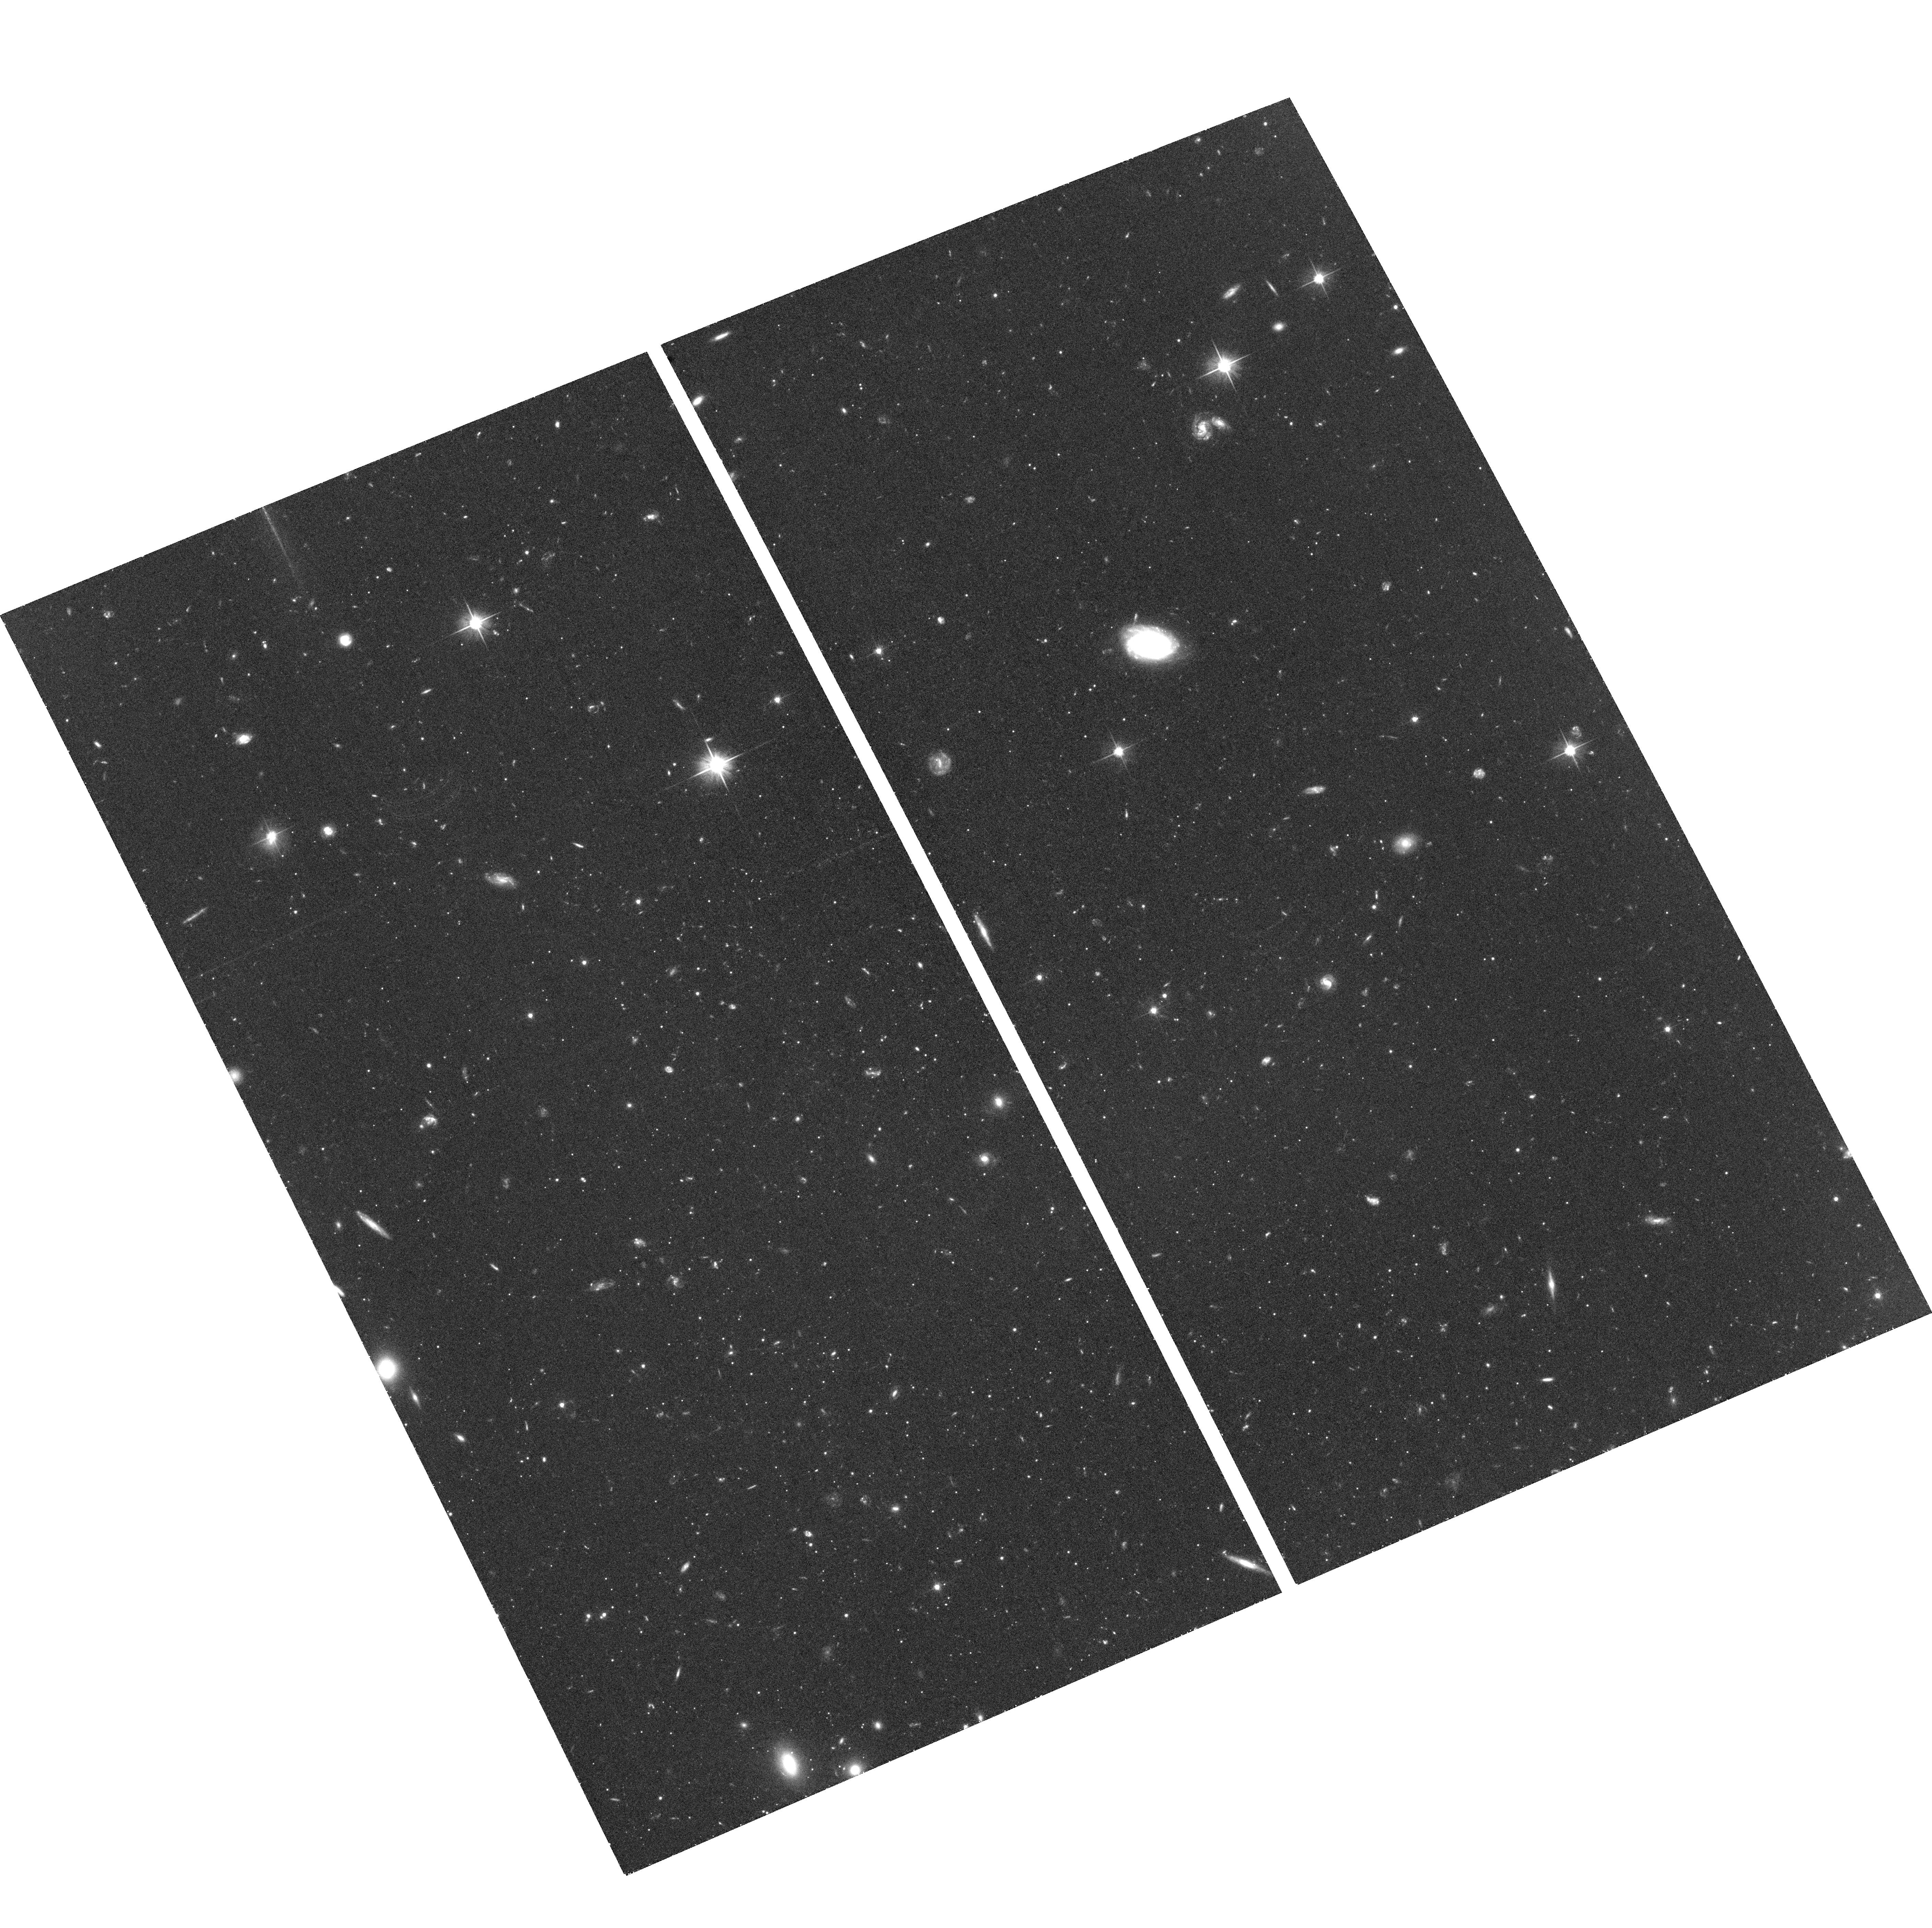
Target: LEO-IV
Instrument: ACS/WFC
Filter: F606W
Exposure: 1.4 h
Observation ID: hst_12549_67_acs_wfc_f606w_jbpb67

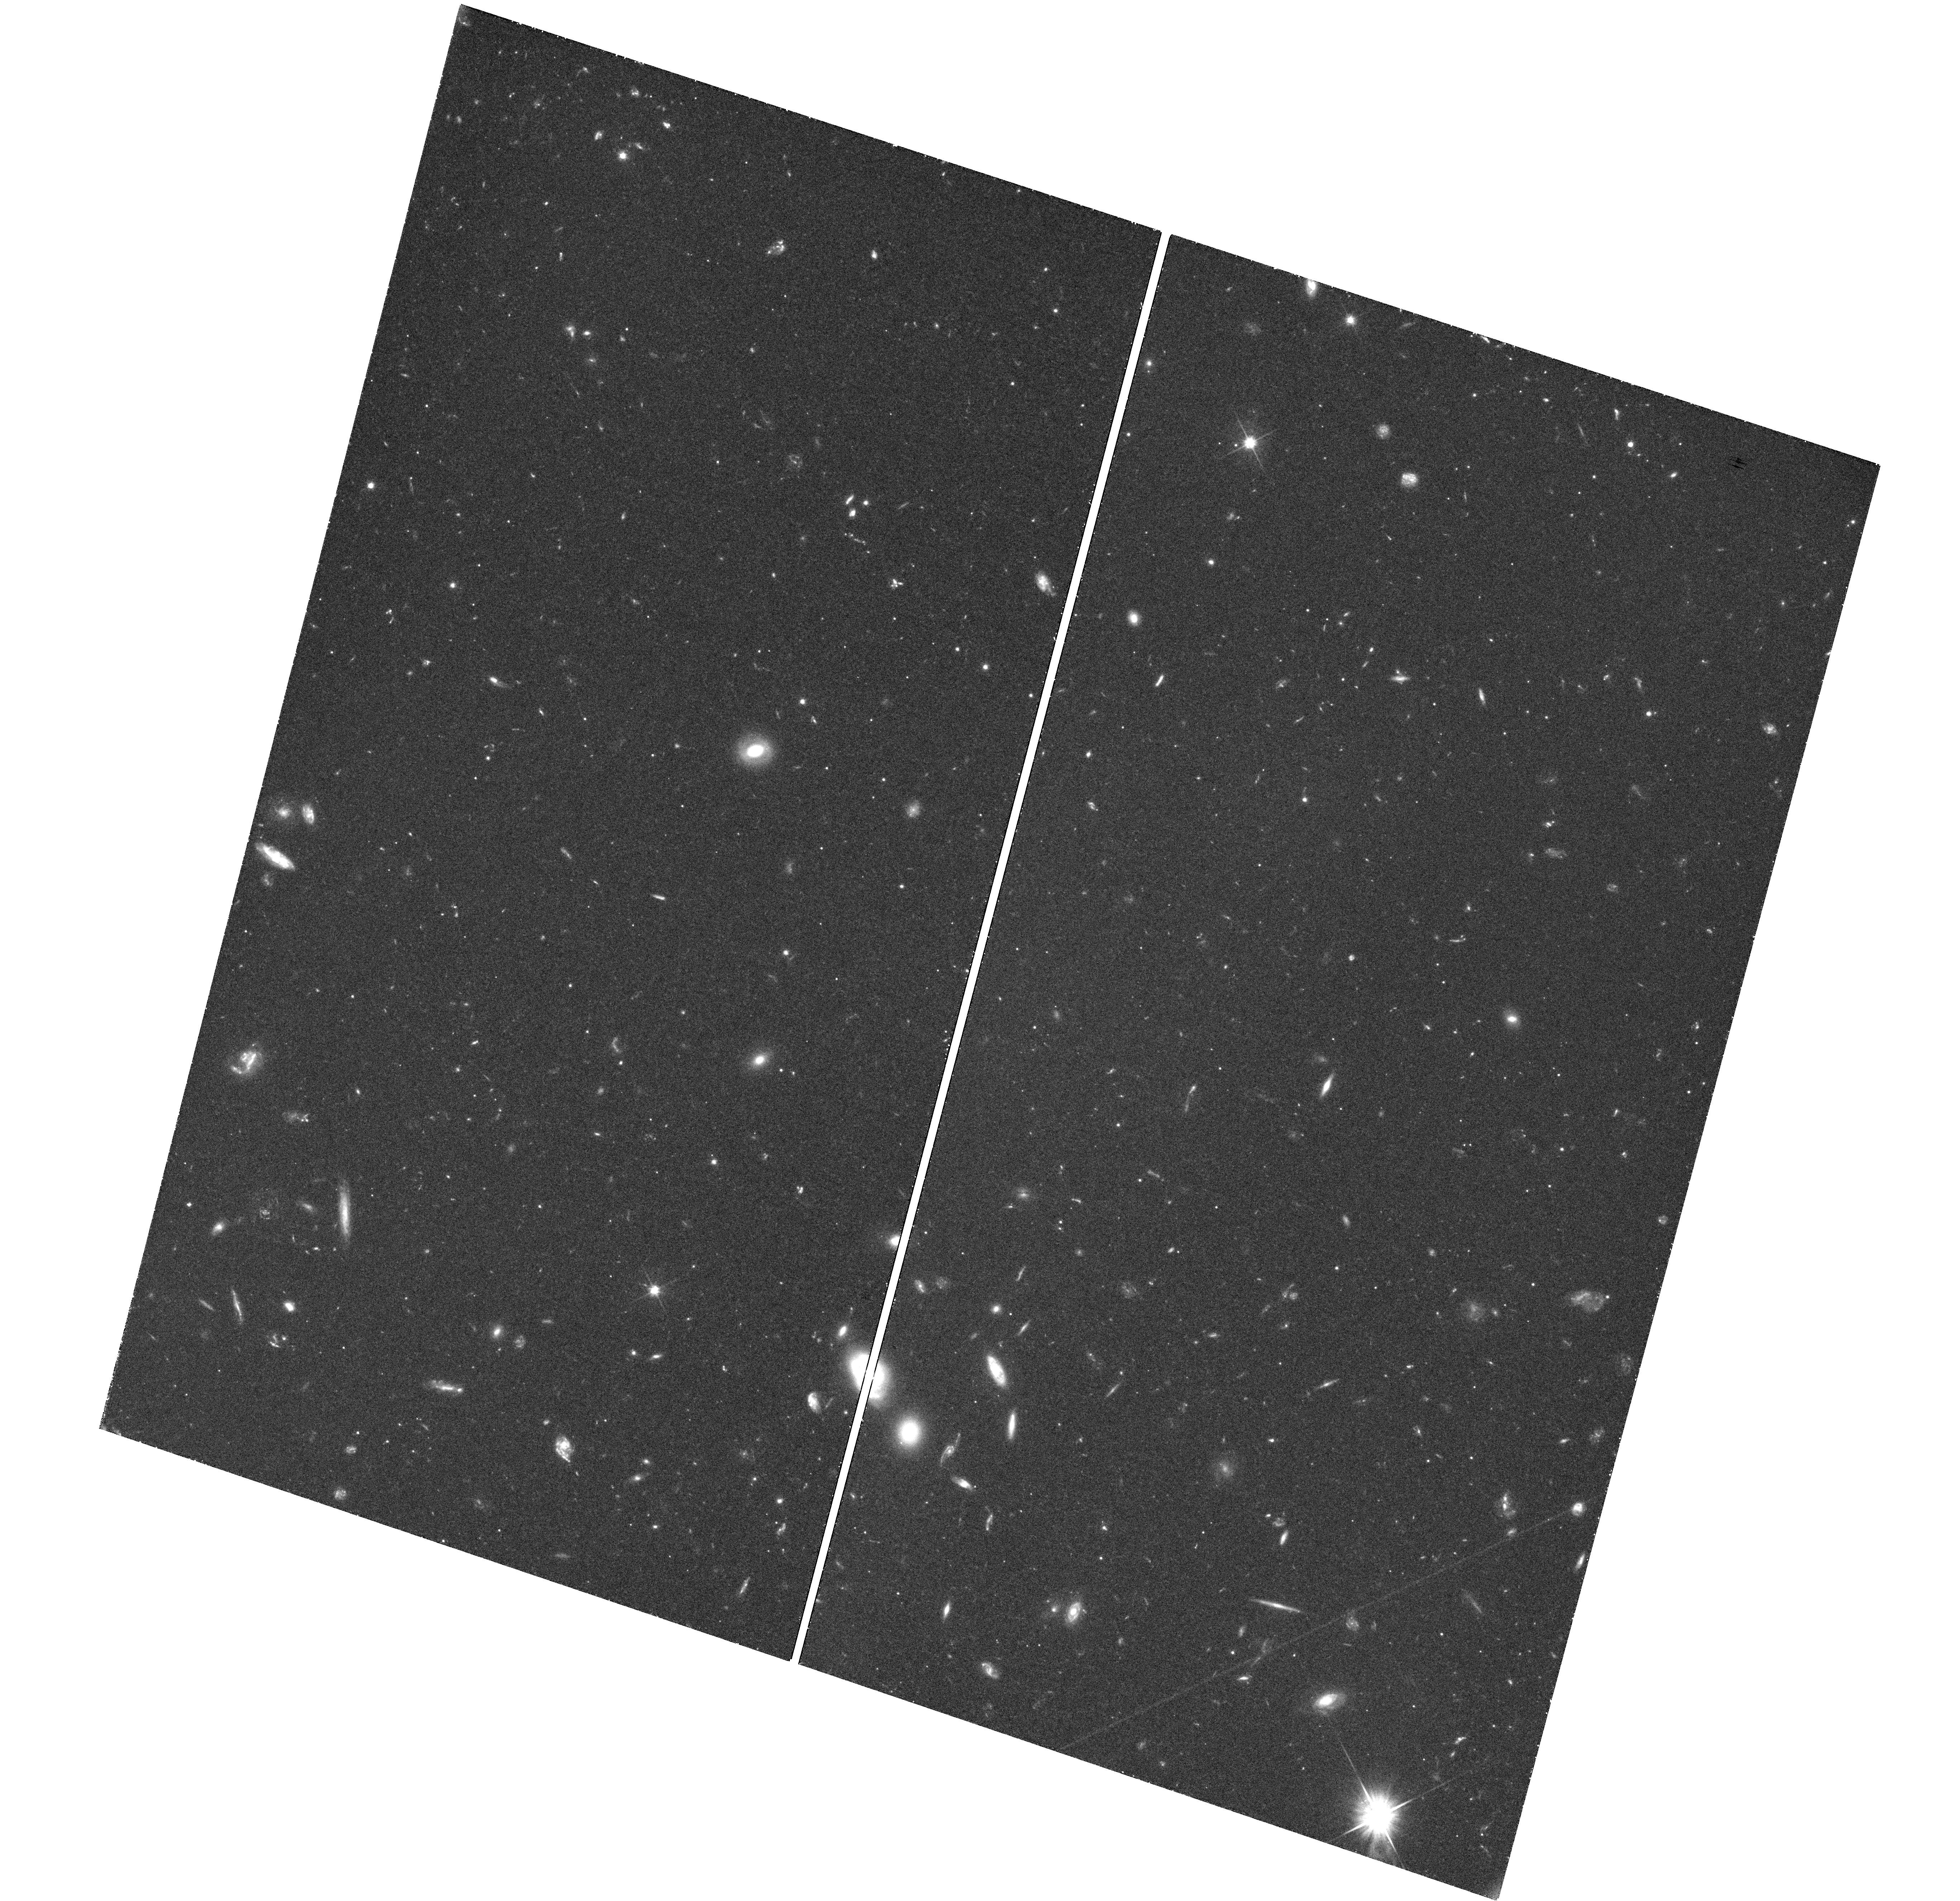
Target: field at RA 158.610°, Dec 51.917°
Instrument: WFC3/UVIS
Filter: F606W
Exposure: 1.3 h
Observation ID: hst_12549_35_wfc3_uvis_f606w_ibpb35

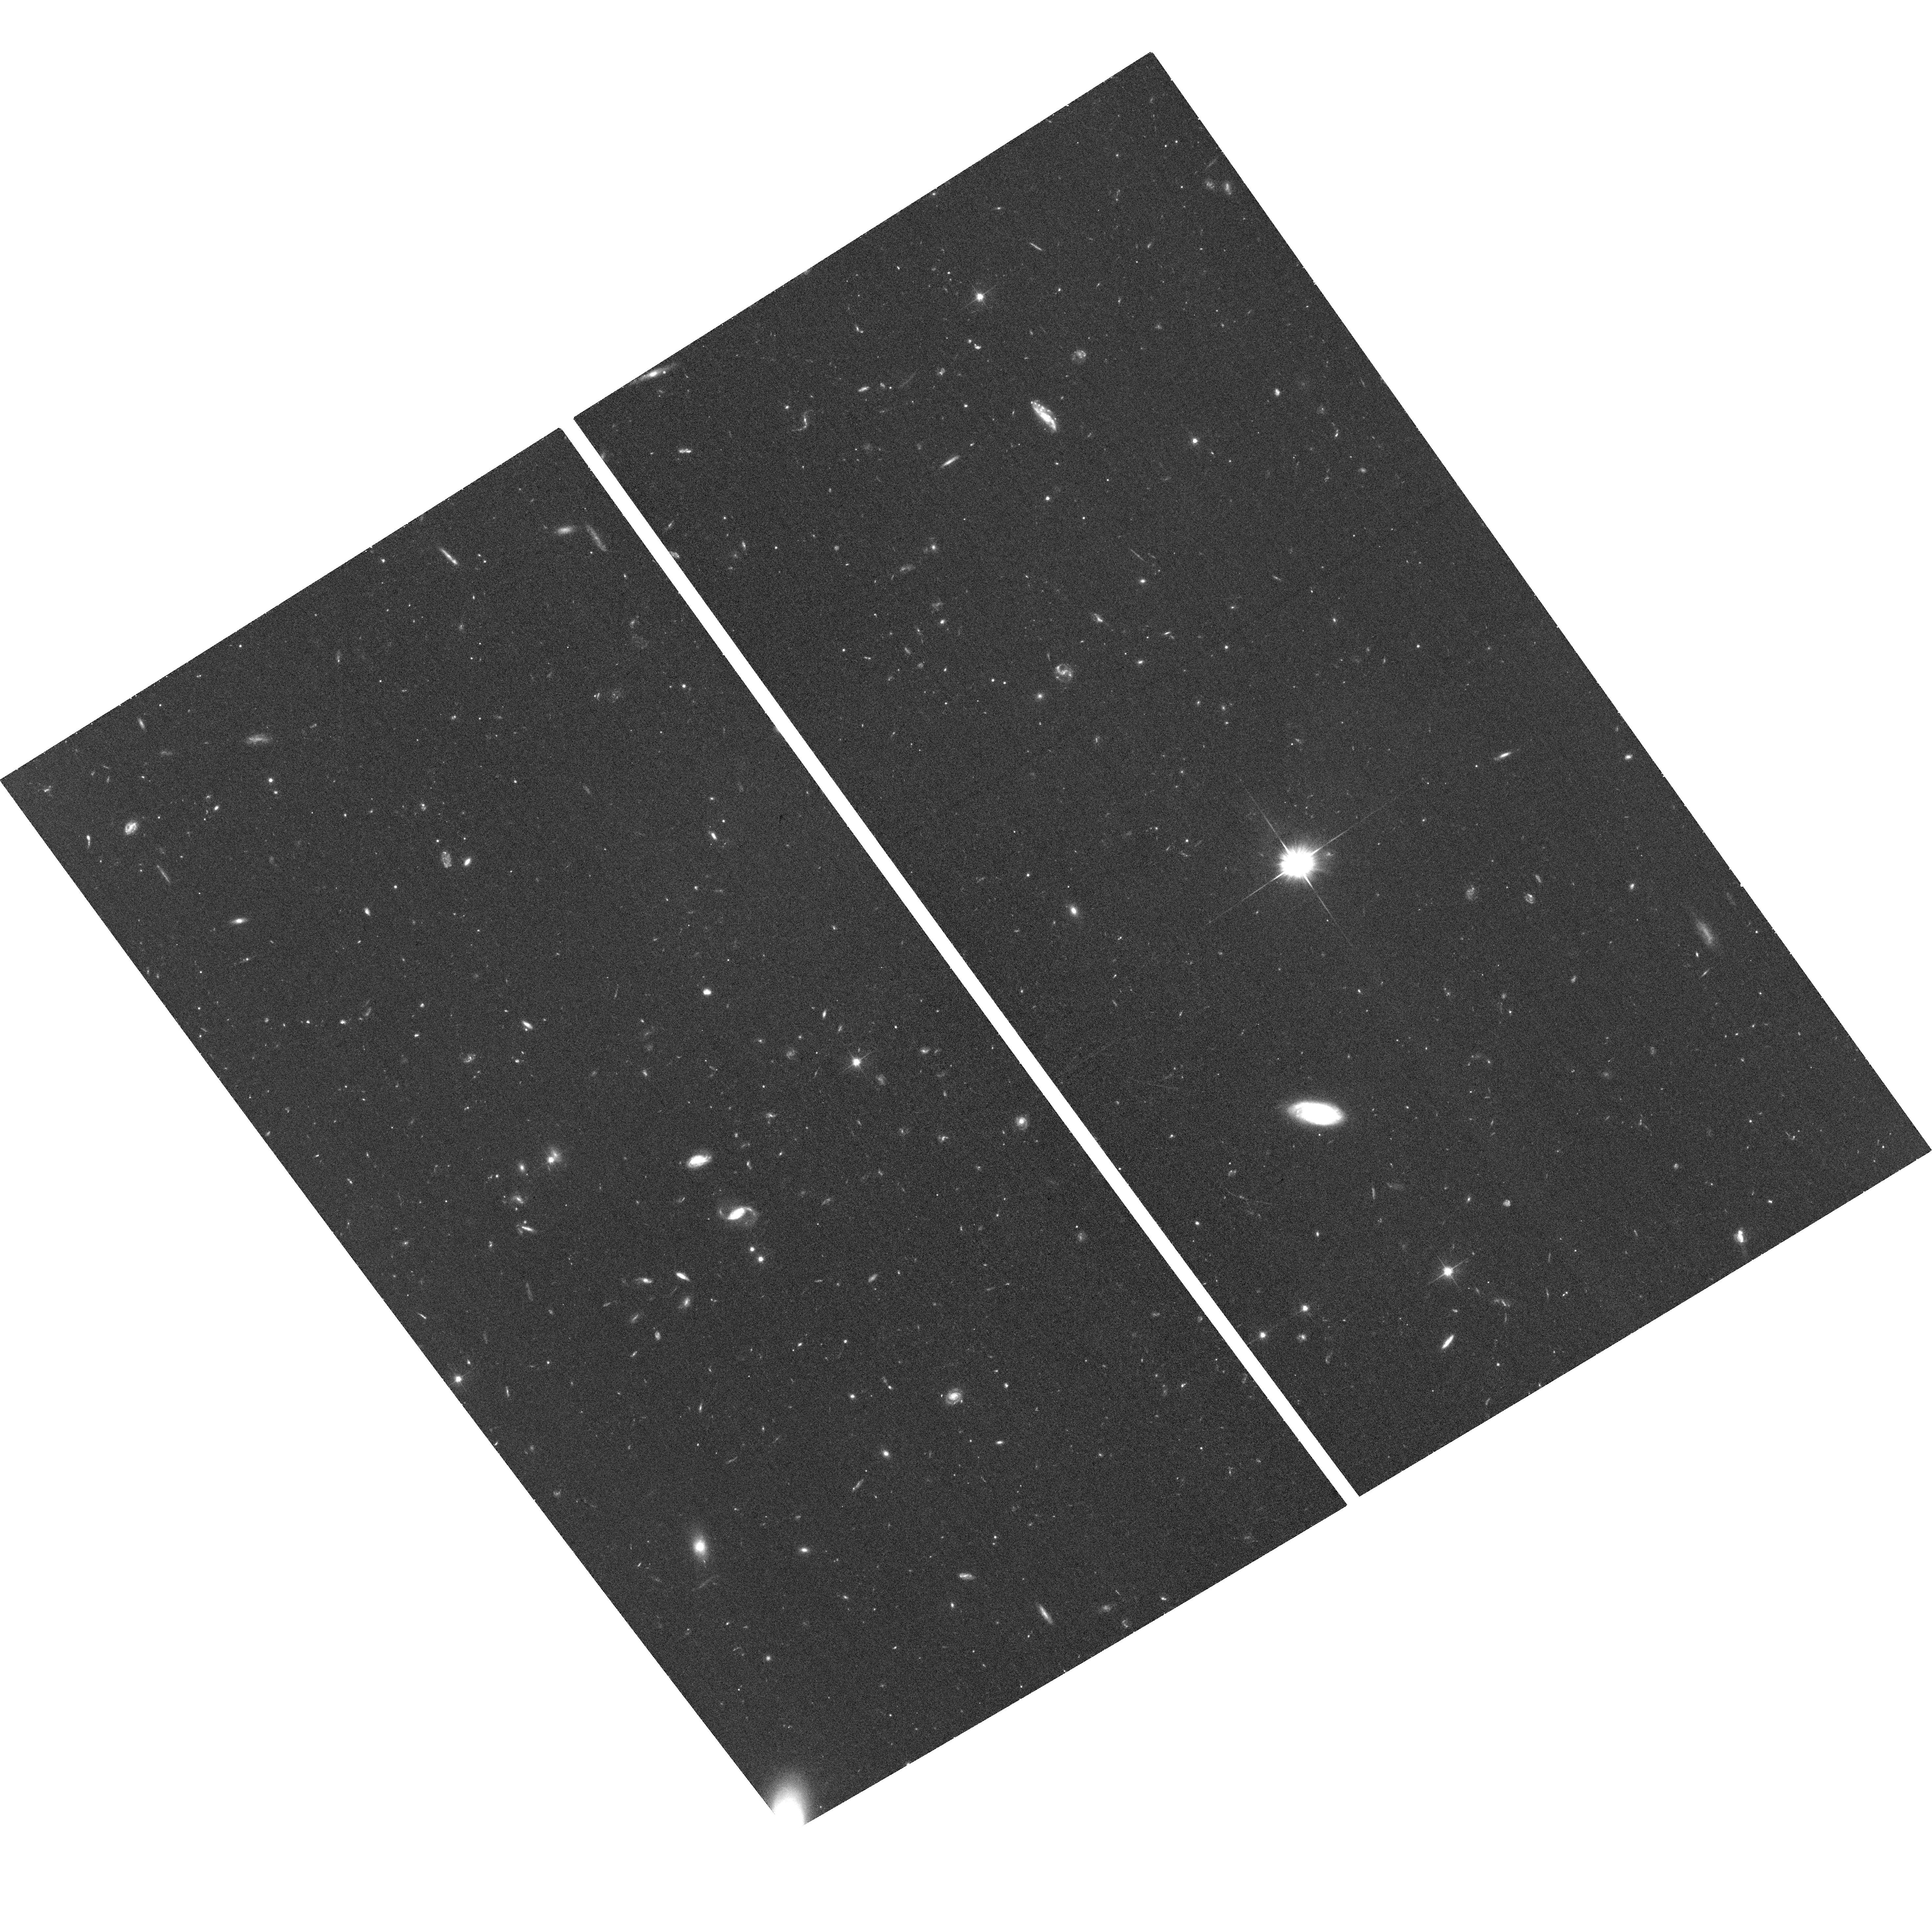
Target: COMA-BERENICES-V20
Instrument: ACS/WFC
Filter: F606W
Exposure: 39 min
Observation ID: hst_12549_20_acs_wfc_f606w_jbpb20

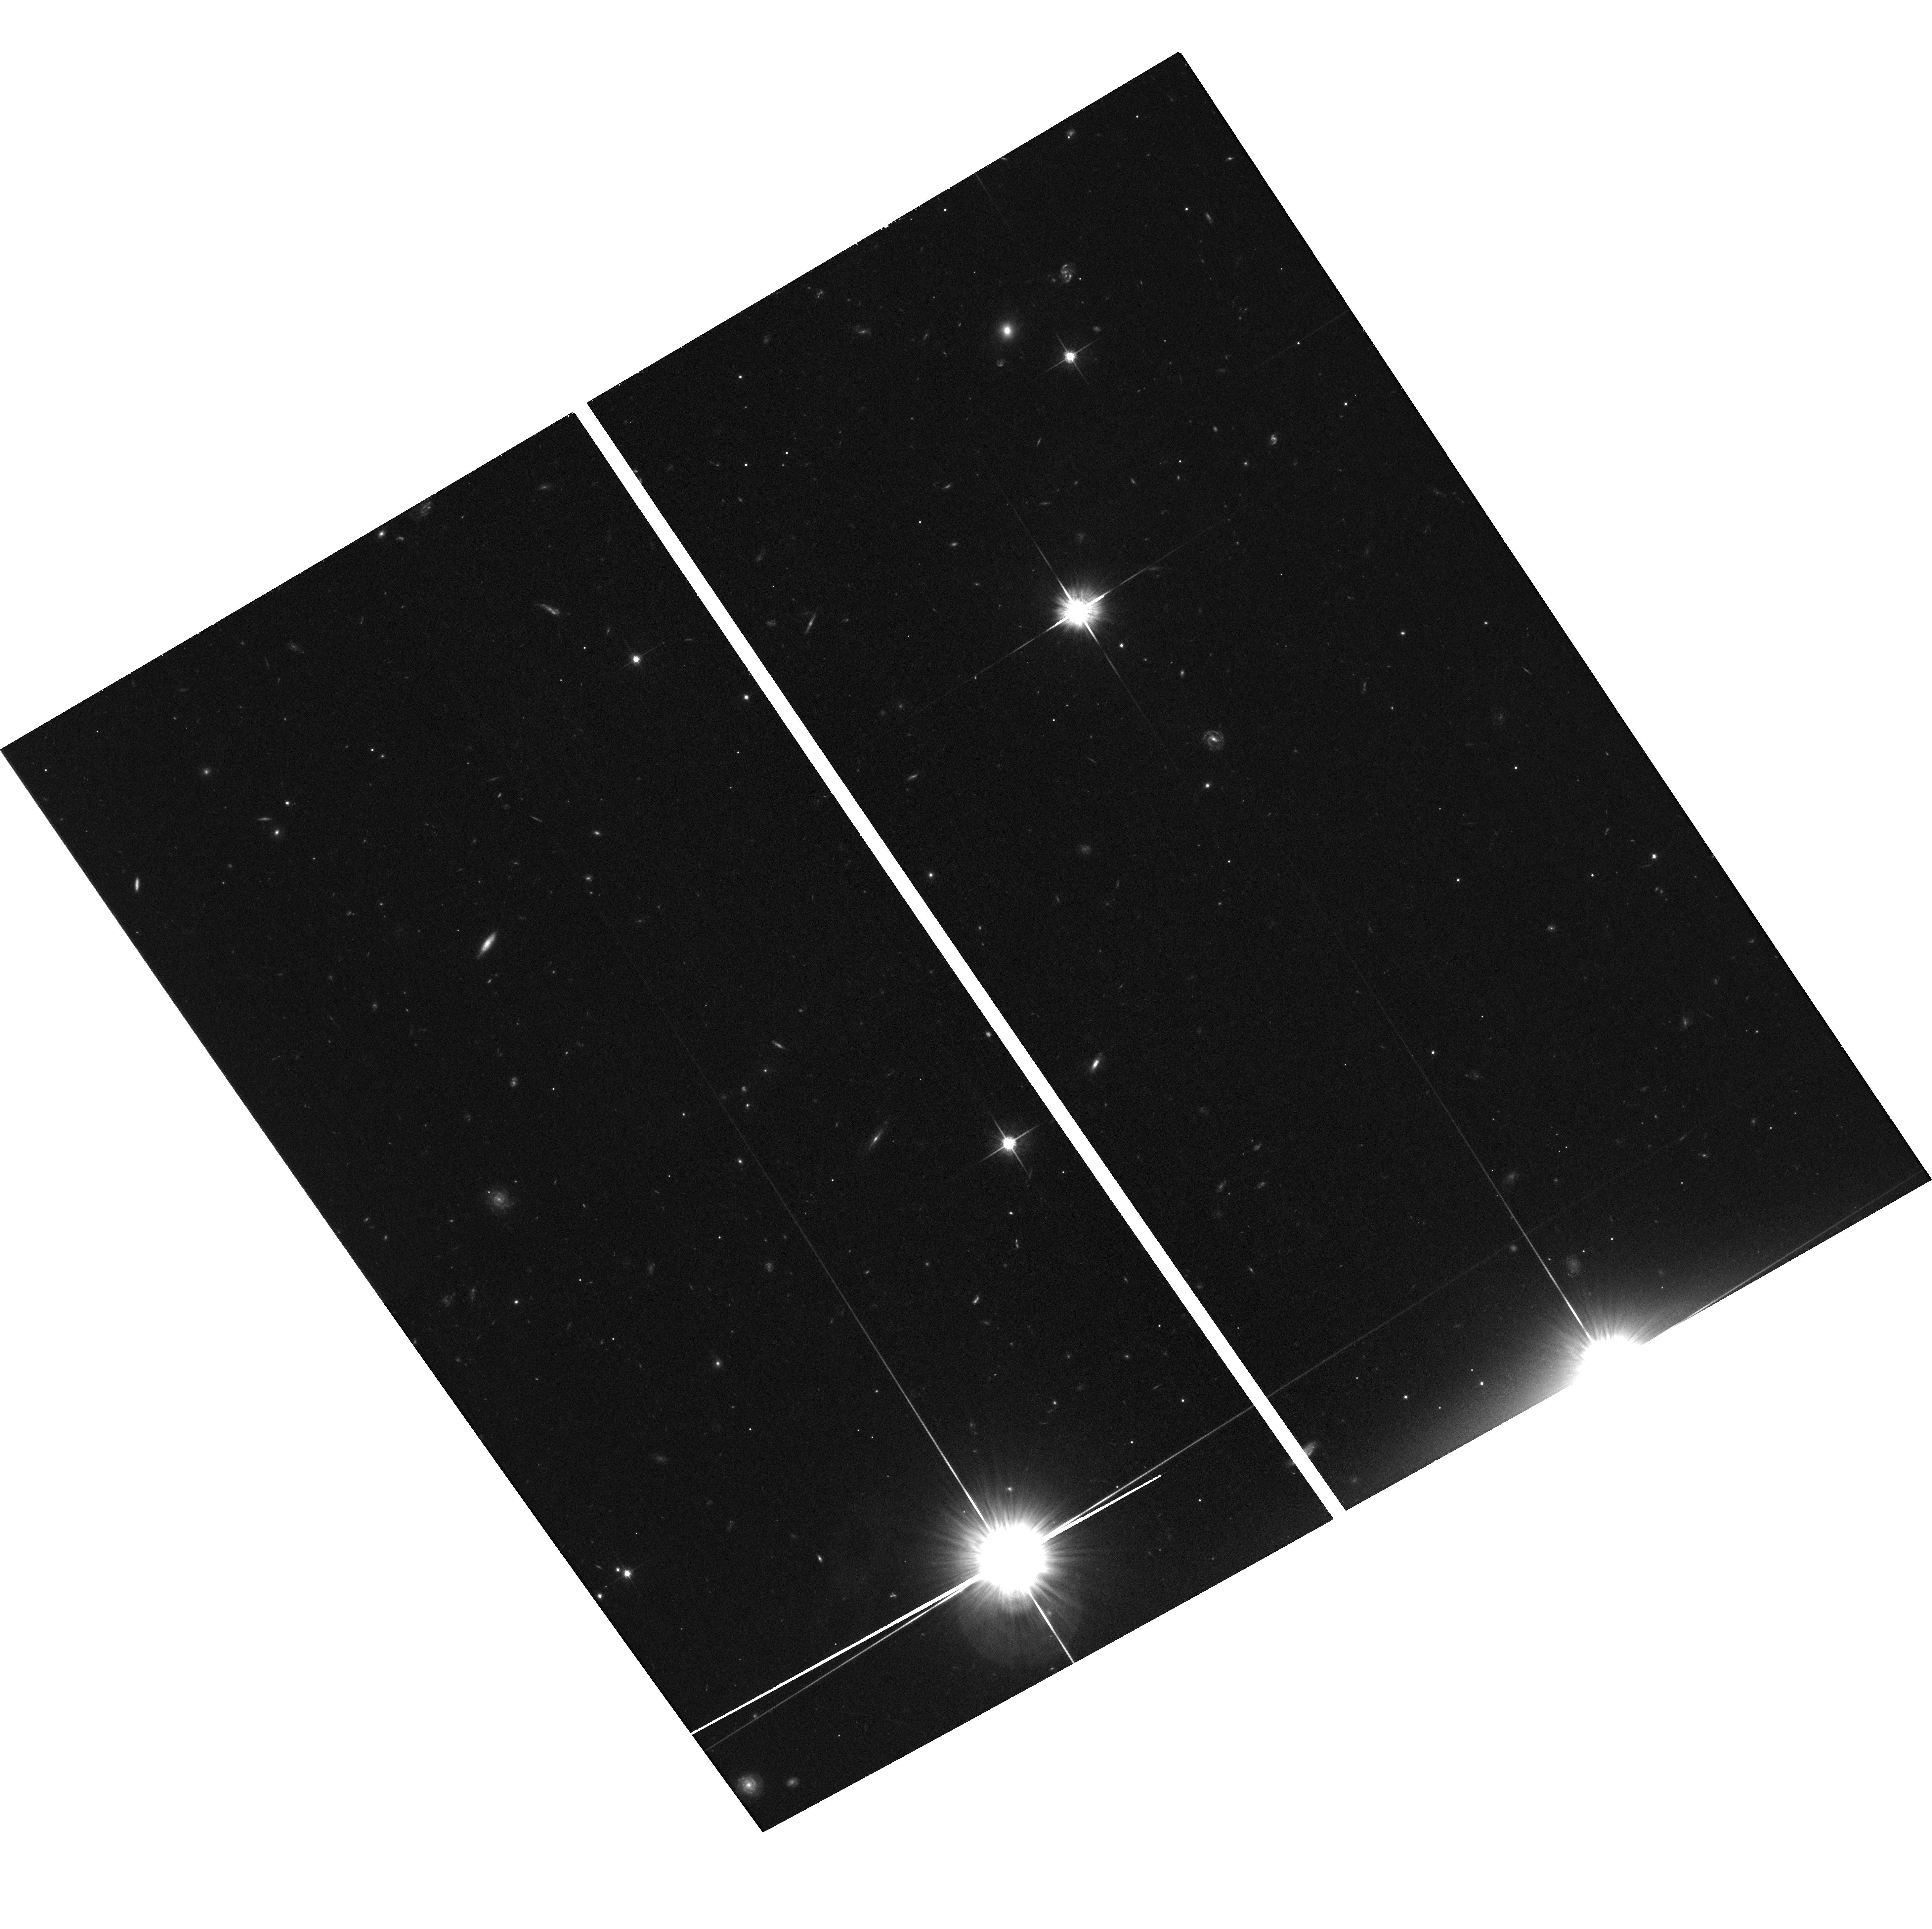
Target: COMA-BERENICES-V17
Instrument: ACS/WFC
Filter: F814W
Exposure: 37 min
Observation ID: hst_12549_17_acs_wfc_f814w_jbpb17

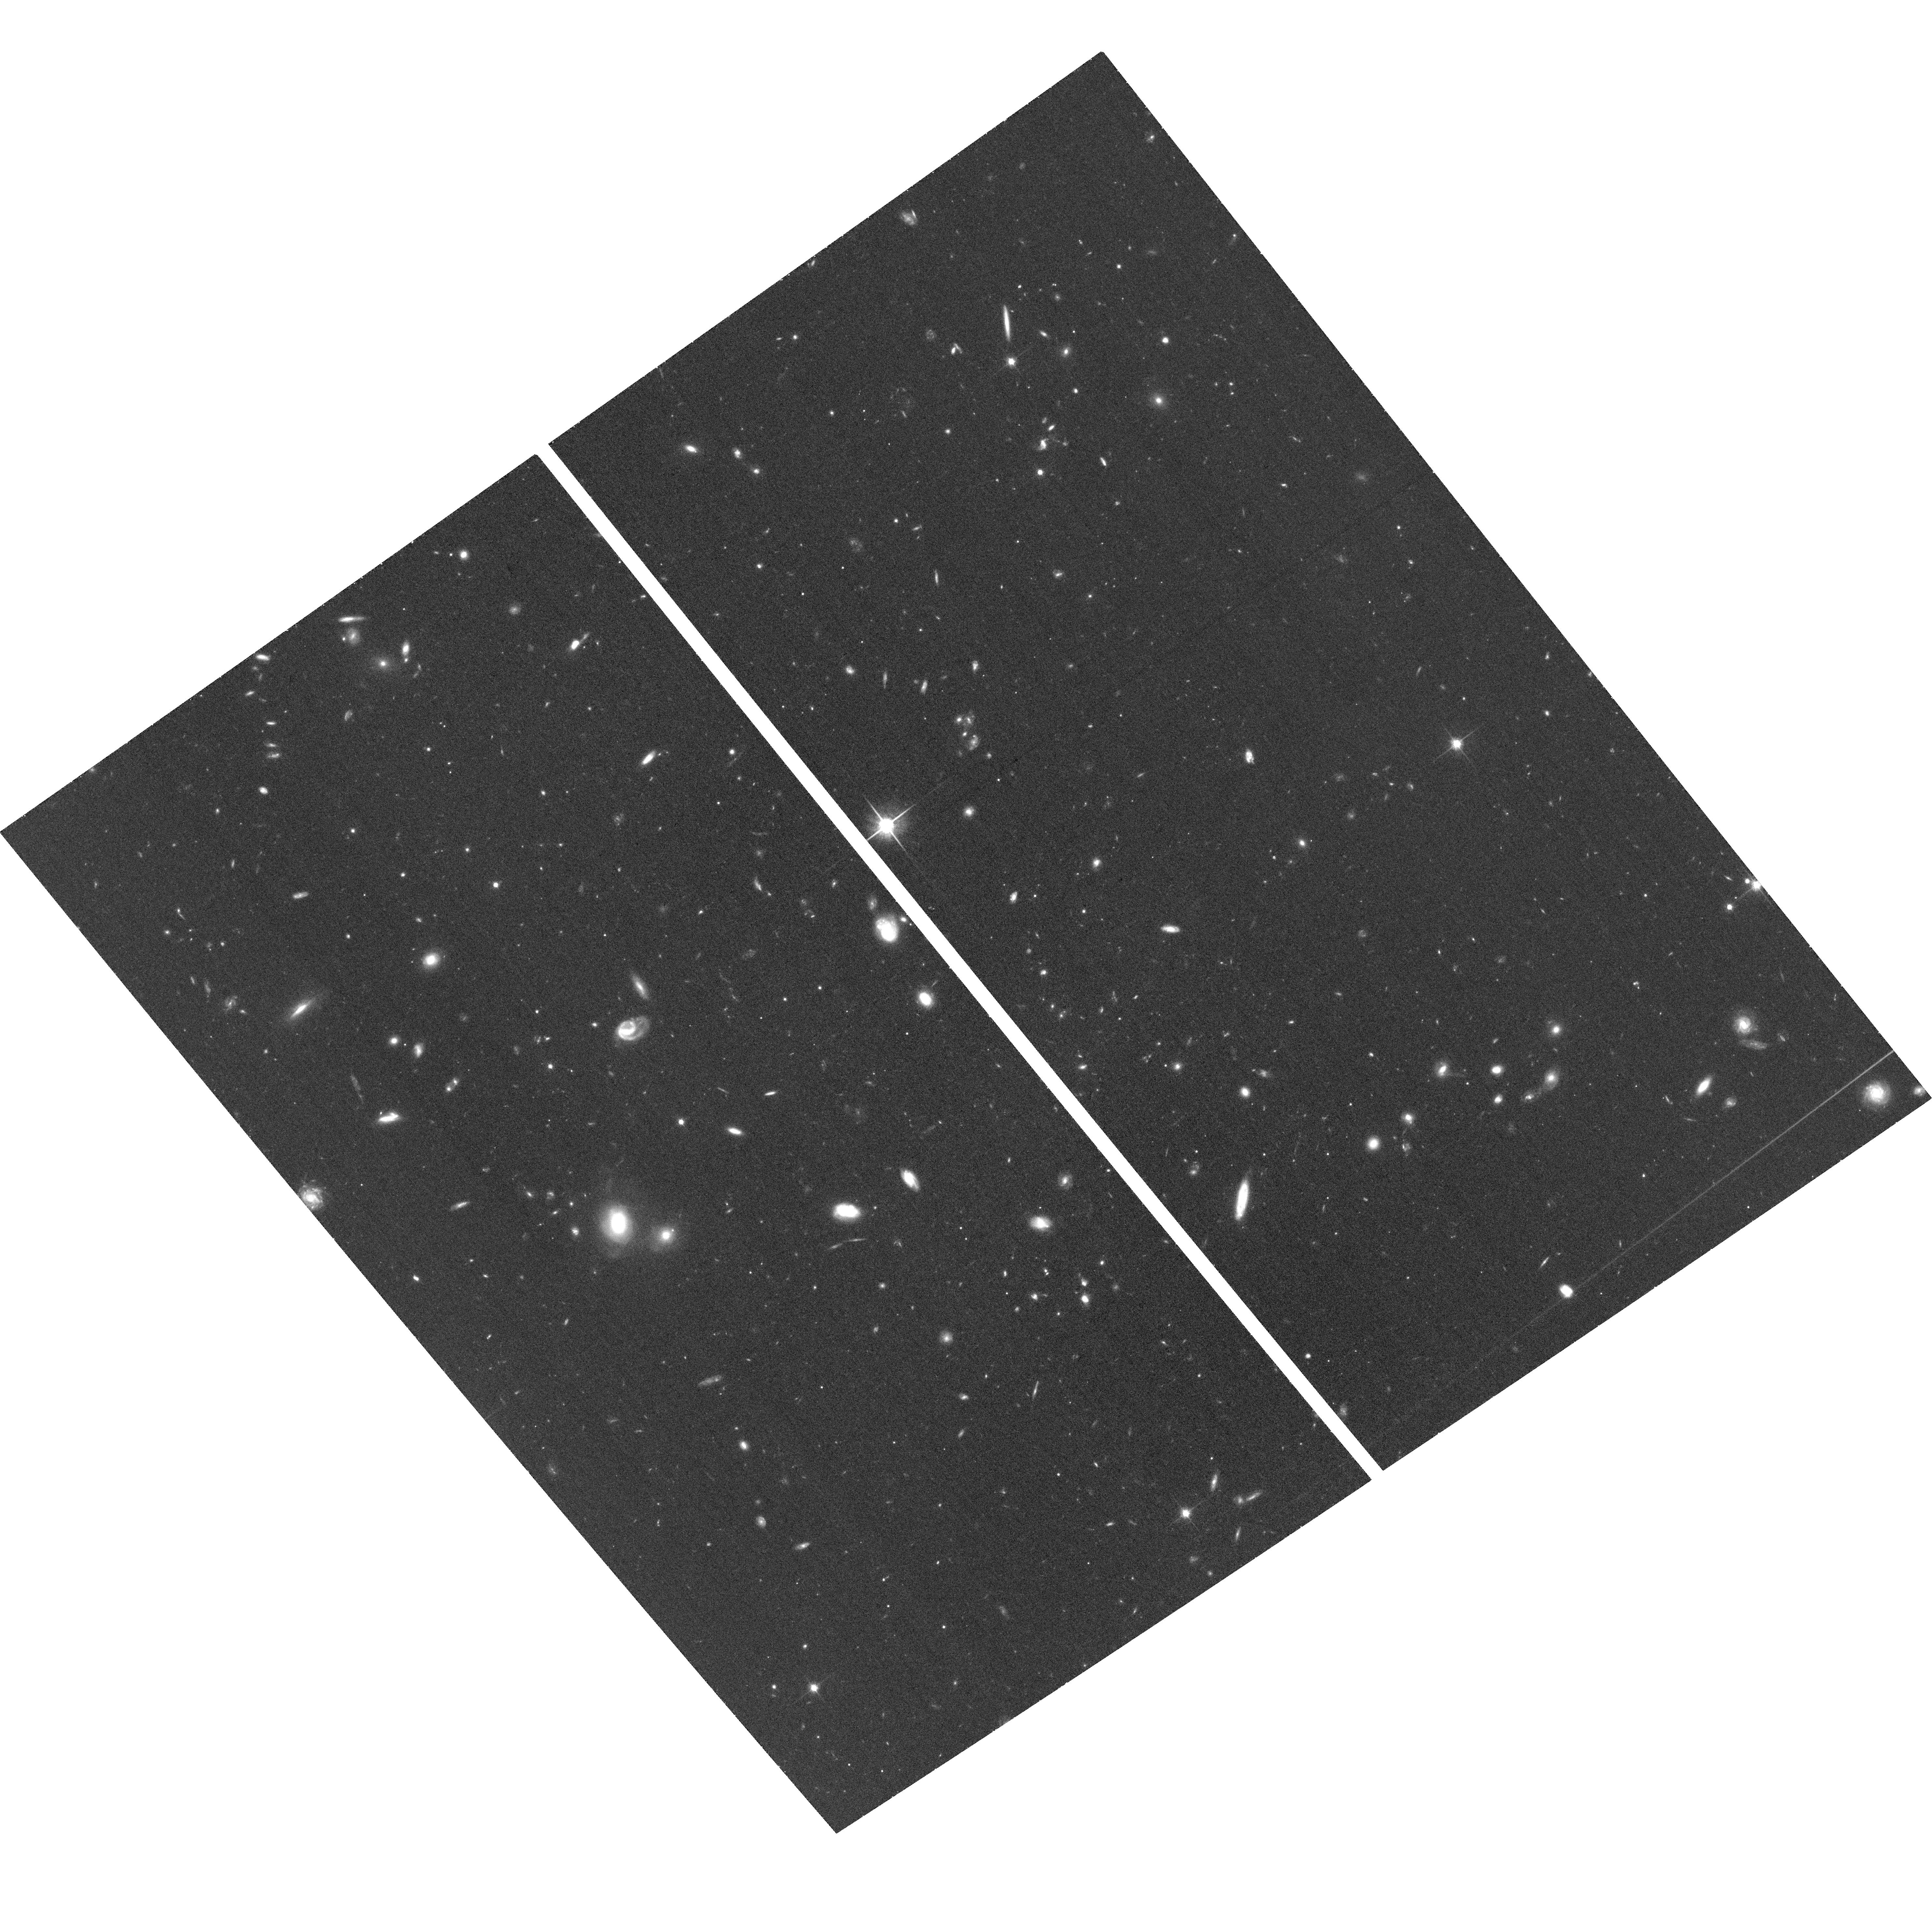
Target: COMA-BERENICES-V13
Instrument: ACS/WFC
Filter: F814W
Exposure: 37 min
Observation ID: hst_12549_13_acs_wfc_f814w_jbpb13

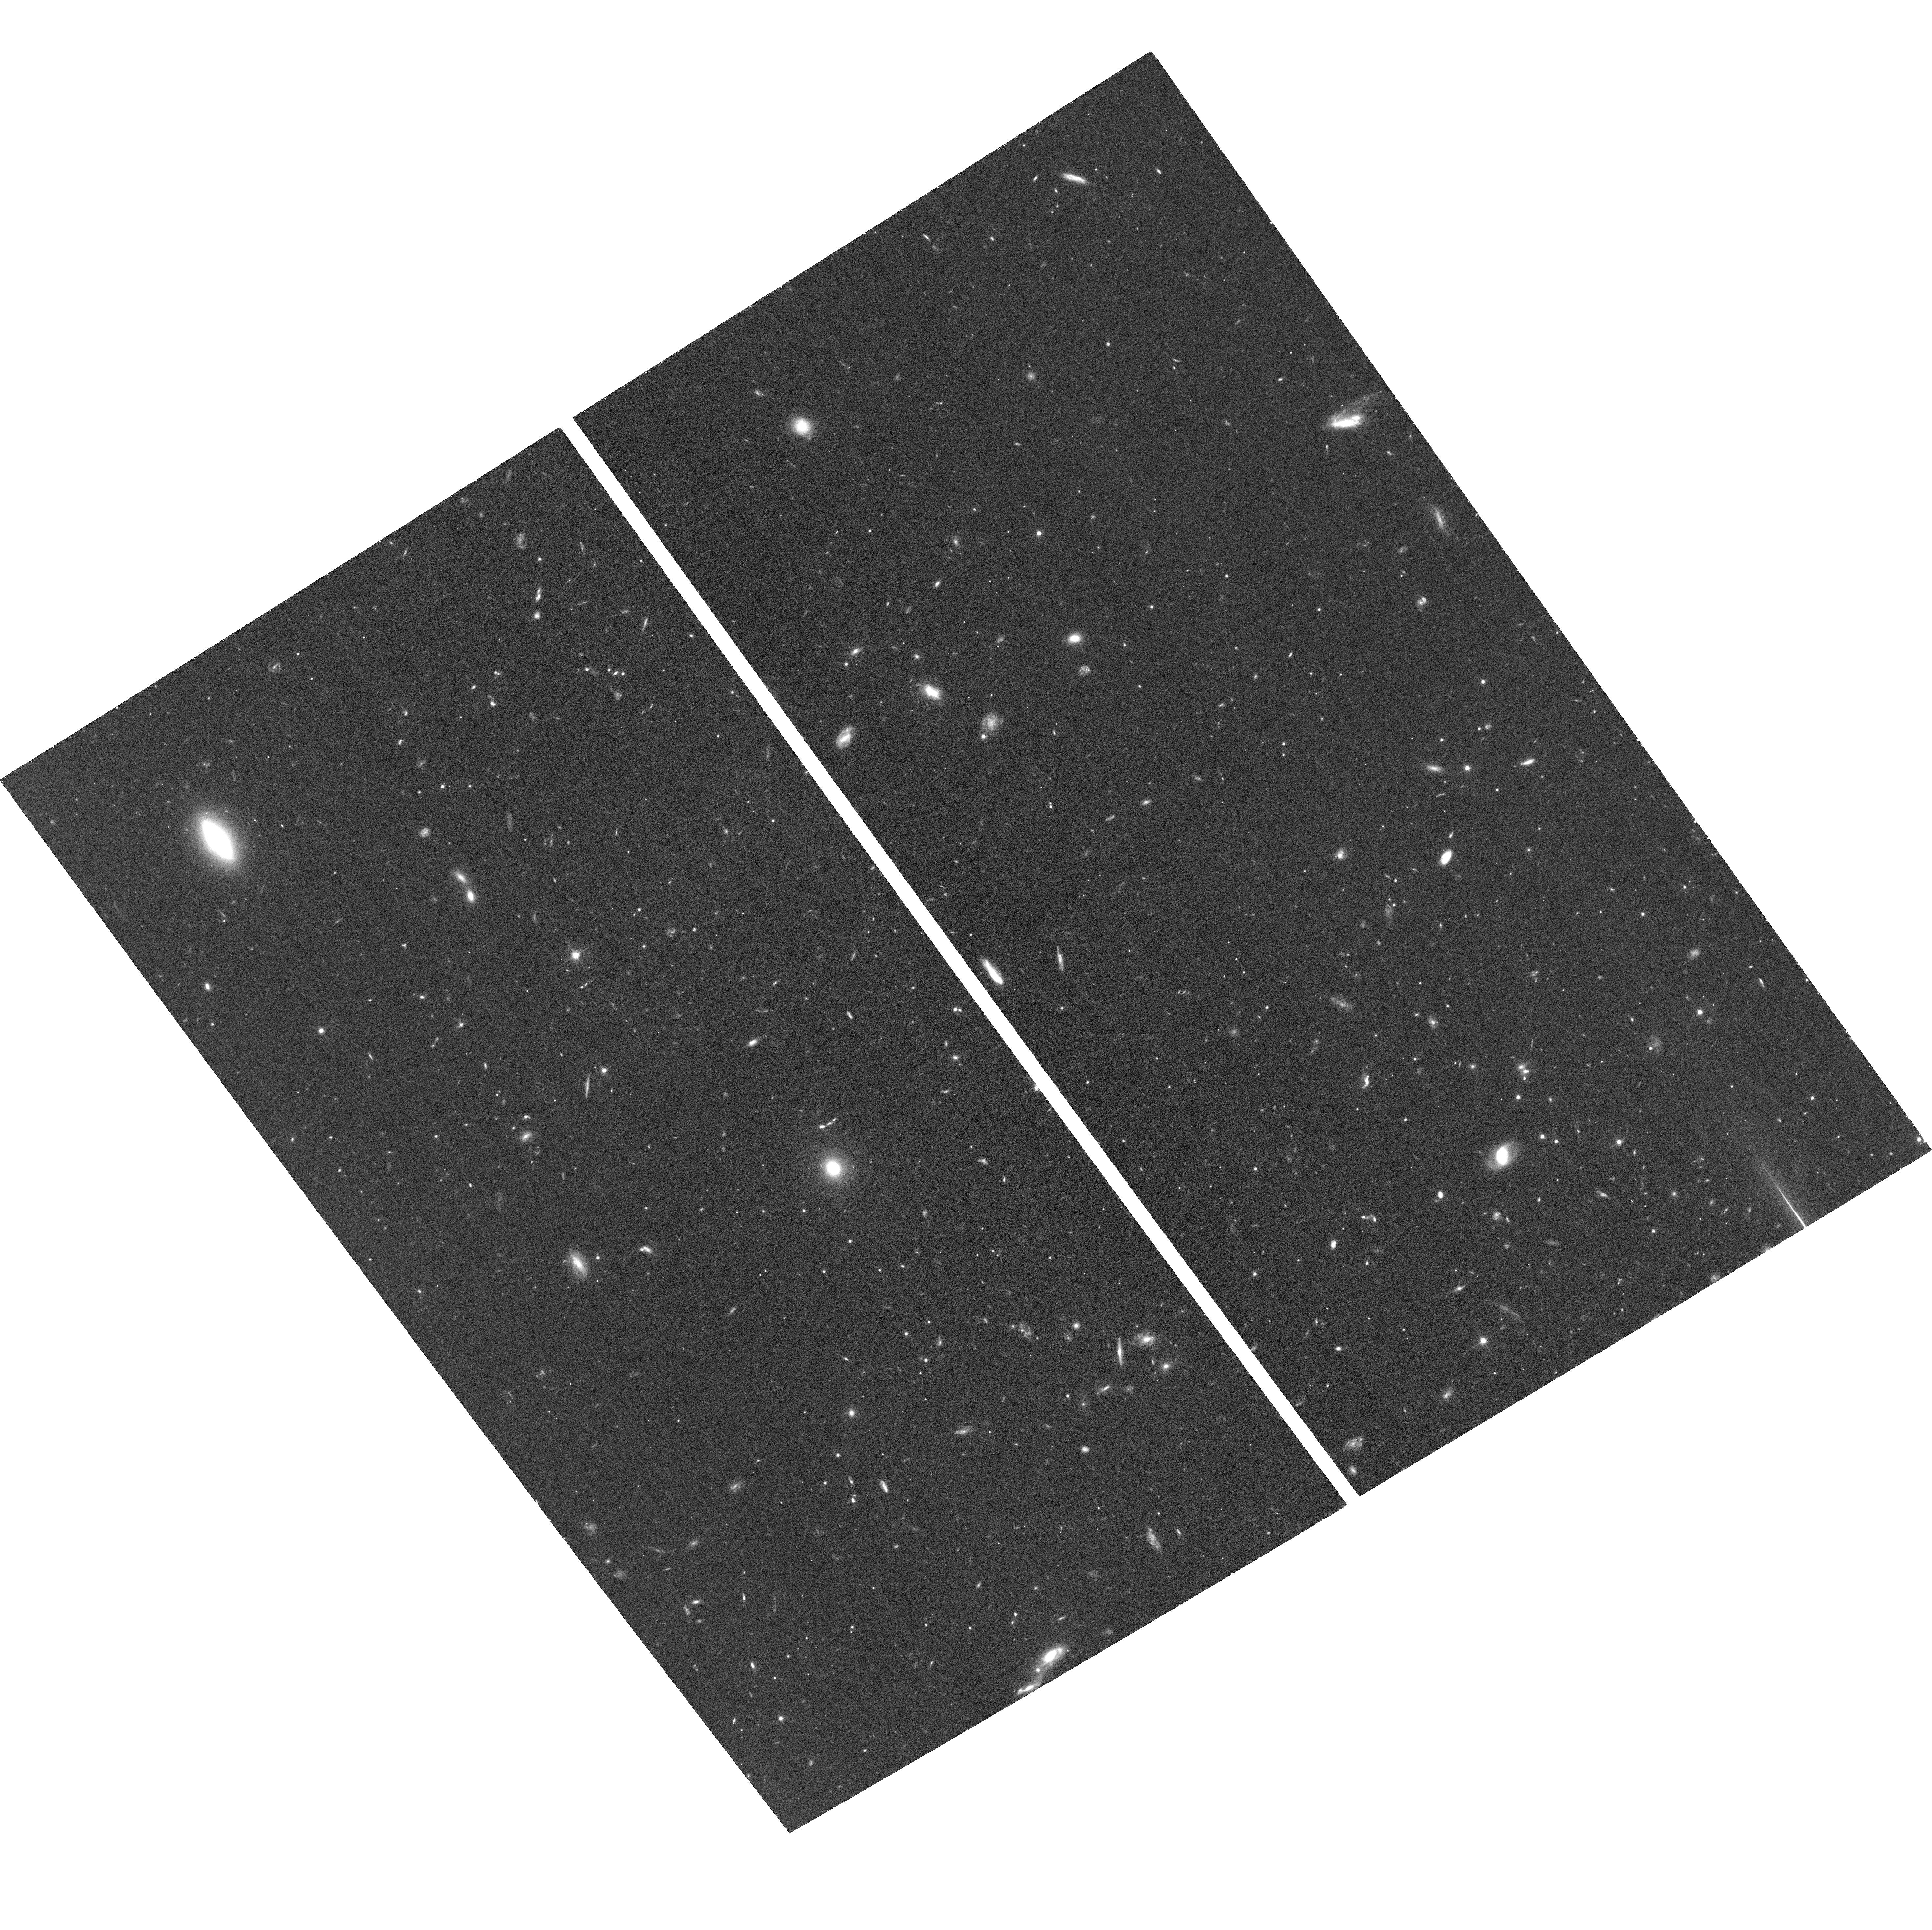
Target: COMA-BERENICES-V14
Instrument: ACS/WFC
Filter: F606W
Exposure: 39 min
Observation ID: hst_12549_14_acs_wfc_f606w_jbpb14

The Formation History of the Ultra-Faint Dwarf Galaxies (PI: Brown, Thomas M.)

We propose a deep, high-precision, photometric survey of six ultra-faint dwarf galaxy satellites of the Milky Way, in order to discern any cosmologically-driven synchronization of their formation histories. This new class of galaxy, recently discovered in the Sloan Digital Sky Survey, appears to be an extension of the classical dwarf spheroidals to low luminosities, offering a new front in the efforts to understand the missing satellite problem. Because they are the least luminous, most dark matter dominated, and least chemically evolved galaxies known, the ultra-faint dwarfs are the best candidate fossils from the early universe. While the classical dwarfs are chemically distinct from the progenitors of the Milky Way halo, the ultra-faint dwarfs appear to be representative of the galaxies that populated the metal-poor tail of the halo. Hierarchical models of galaxy formation under Lambda CDM predict that the ultra-faint dwarfs formed the bulk of their stars before the epoch of reionization. Relying upon relative age measurements with sub-Gyr resolution, we will characterize the age dispersion within each galaxy, the age variation among these galaxies, and the ages of these galaxies relative to those of the Galactic globular clusters. These measurements will provide the only meaningful test of the synchronized star formation predicted by current models. The program will be an important test of our current assumptions regarding the hierarchical assembly of galaxies at the low-mass end of the power spectrum, and place this new class of galaxy in a cosmological context.